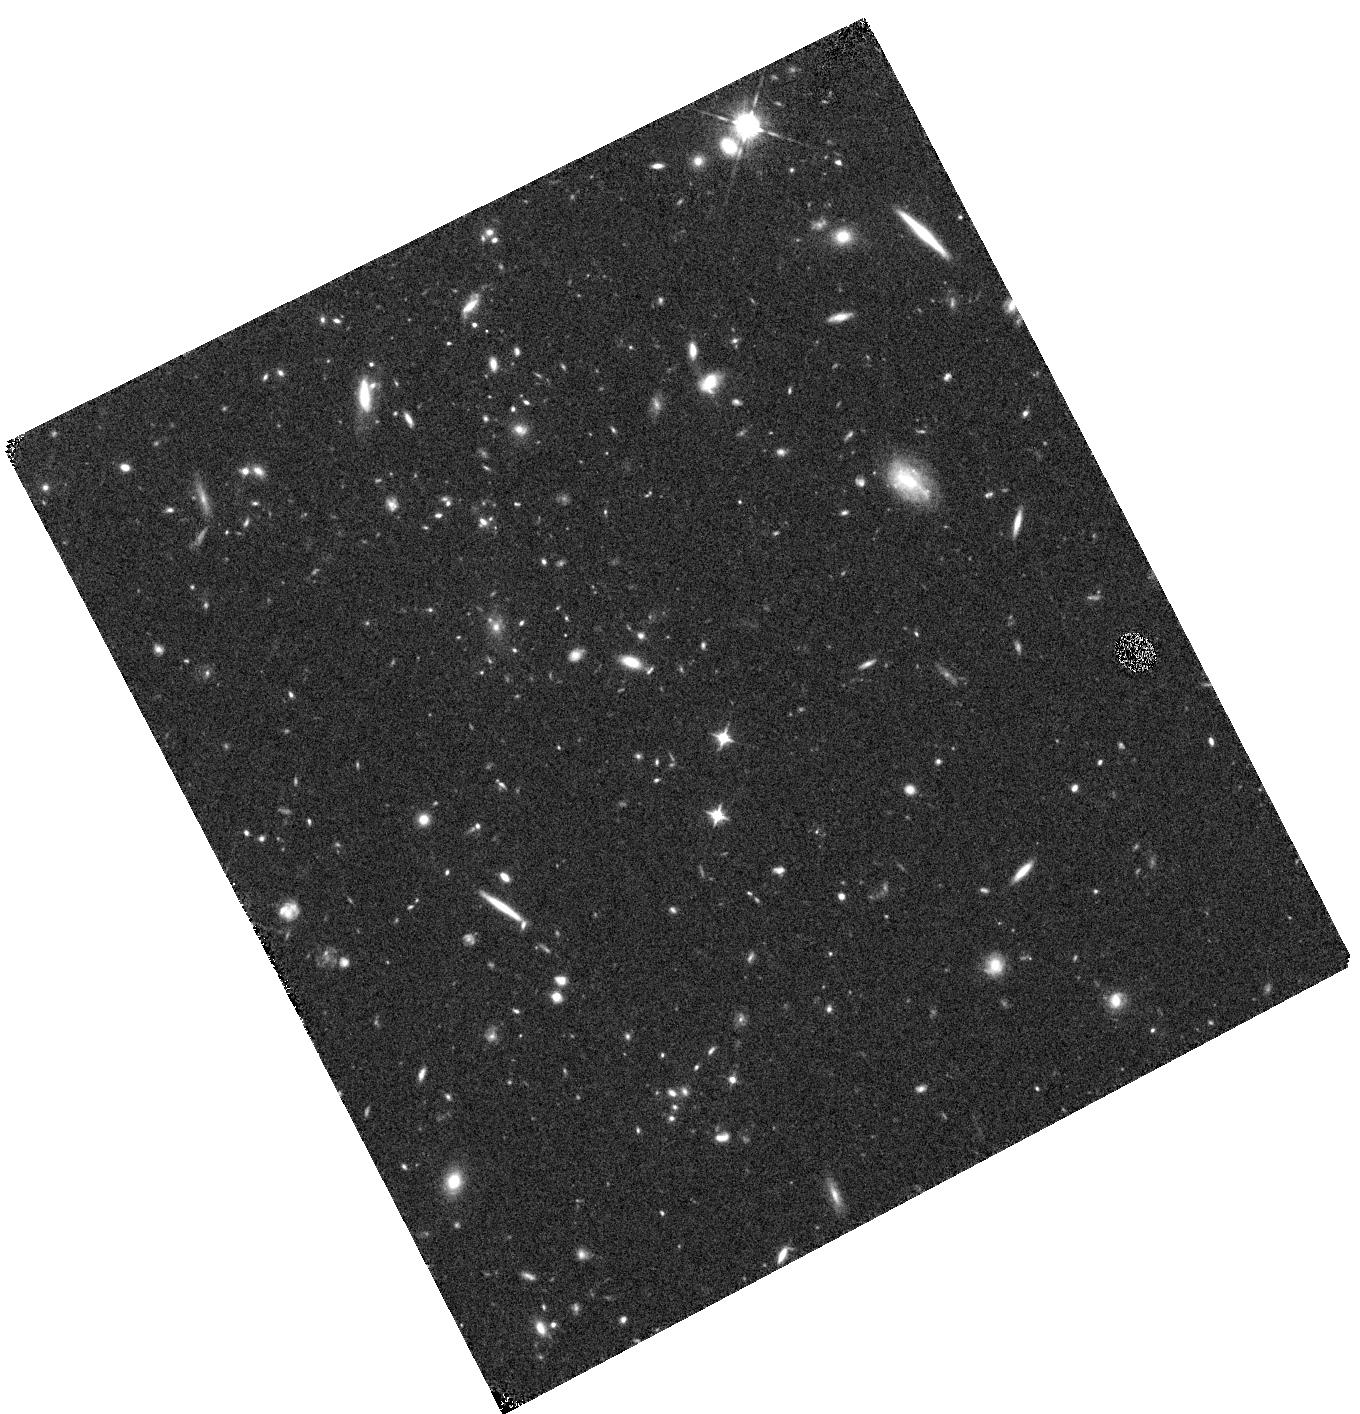
Target: SPARCSJ0330
Instrument: WFC3/IR
Filter: F105W
Exposure: 15 min
Observation ID: hst_13677_37_wfc3_ir_f105w_icn137

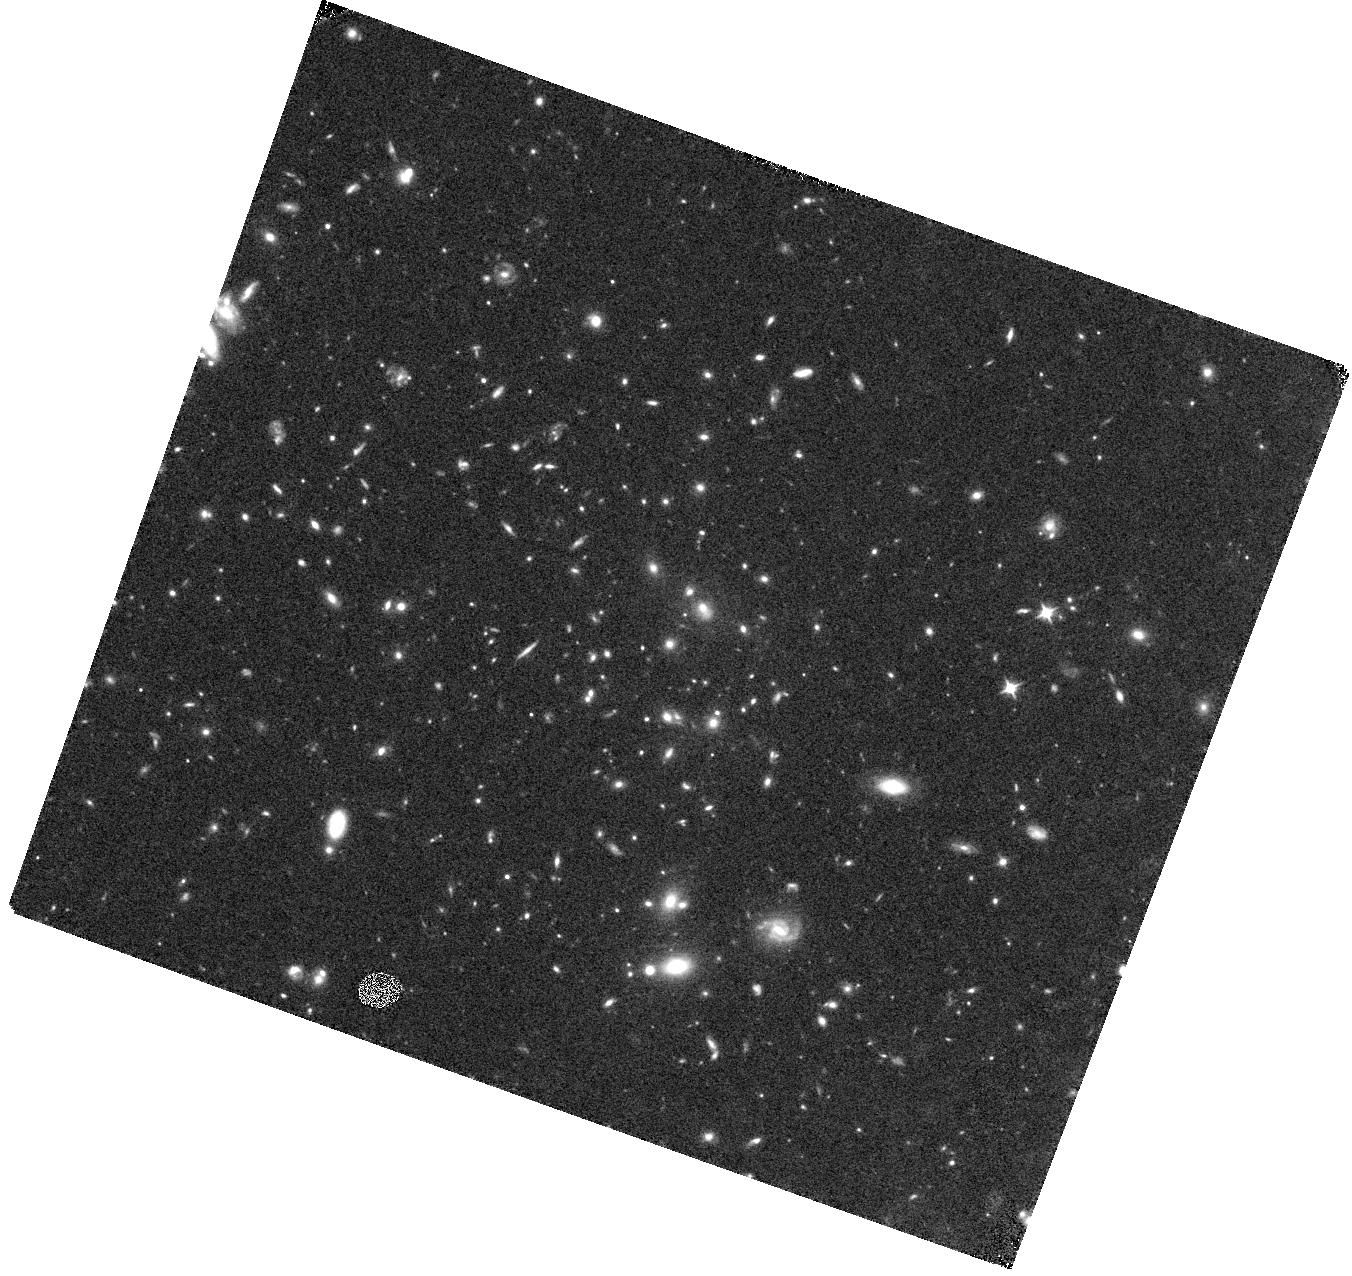
Target: MOO-1014
Instrument: WFC3/IR
Filter: F105W
Exposure: 15 min
Observation ID: hst_13677_51_wfc3_ir_f105w_icn151

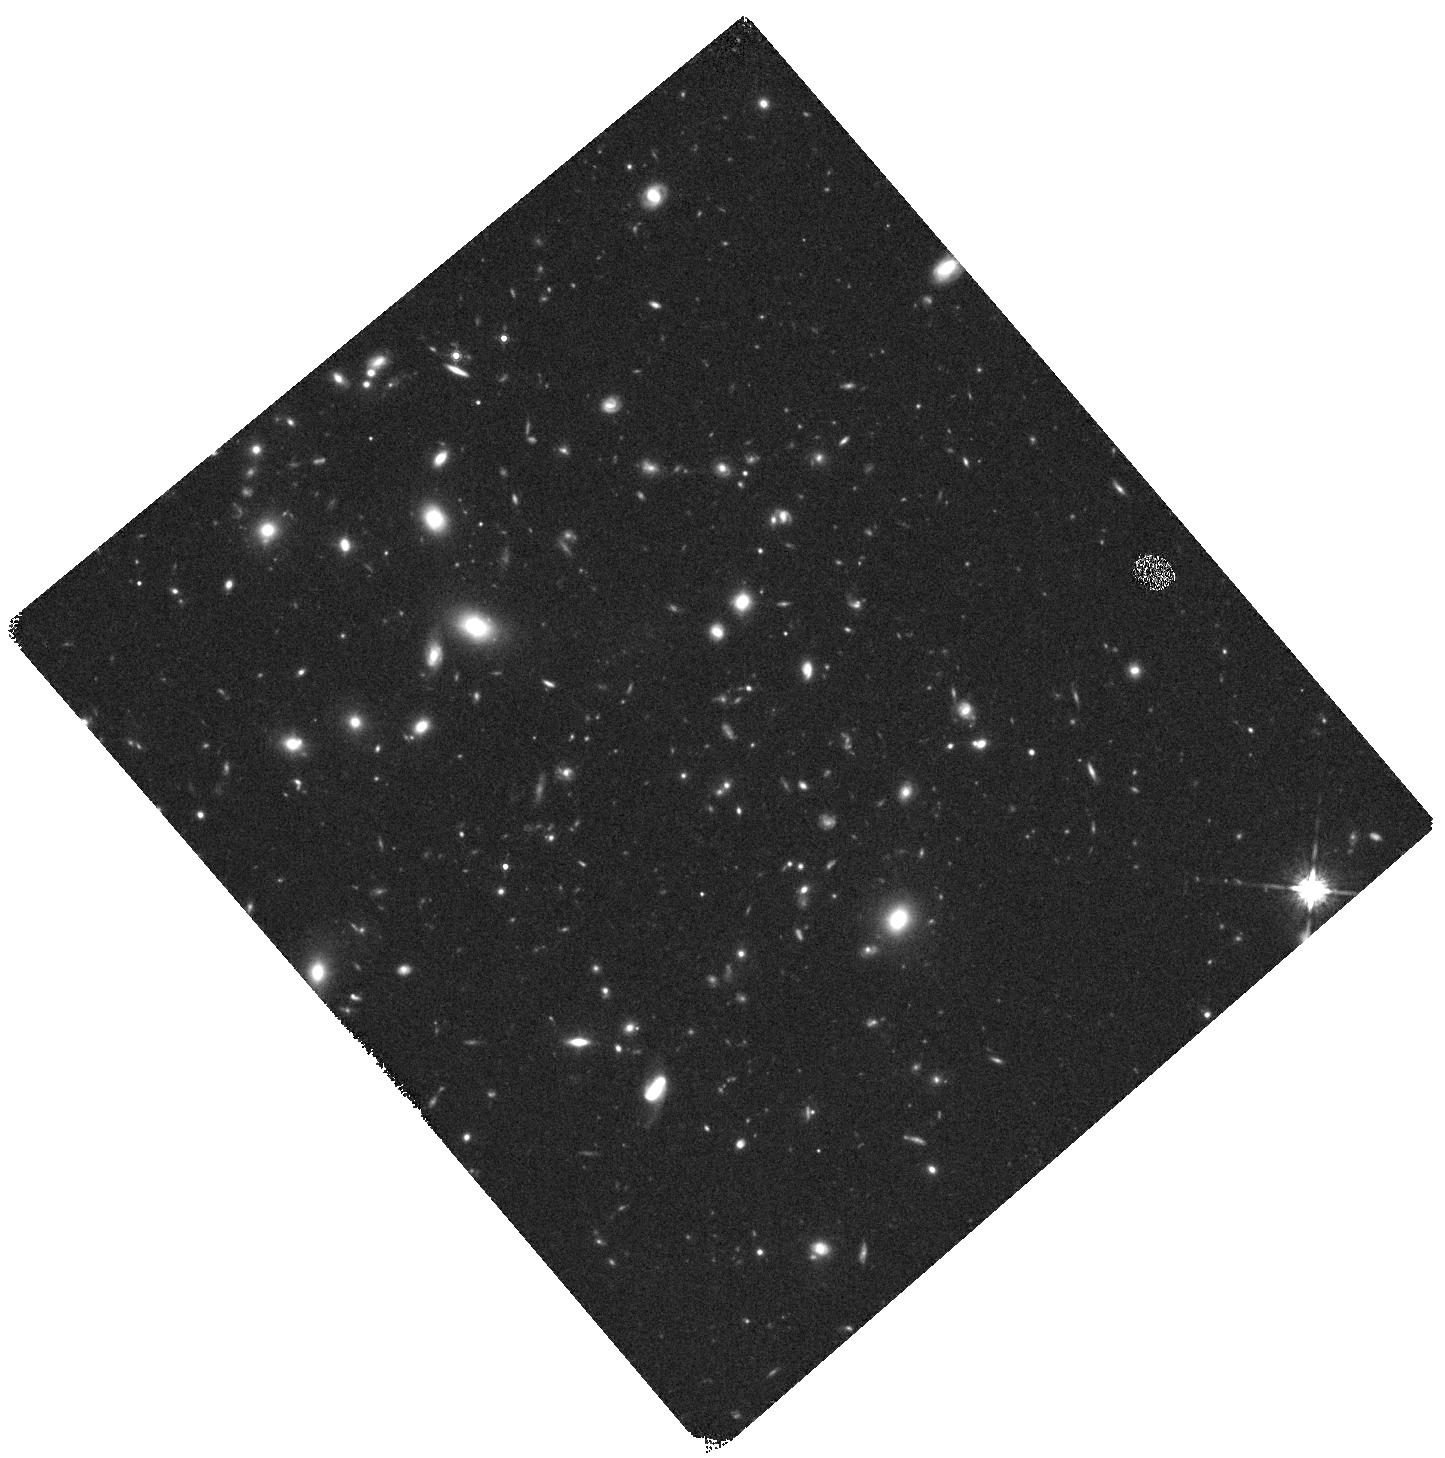
Target: SPARCSJ0224
Instrument: WFC3/IR
Filter: F160W
Exposure: 22 min
Observation ID: hst_13677_0j_wfc3_ir_f160w_icn10j

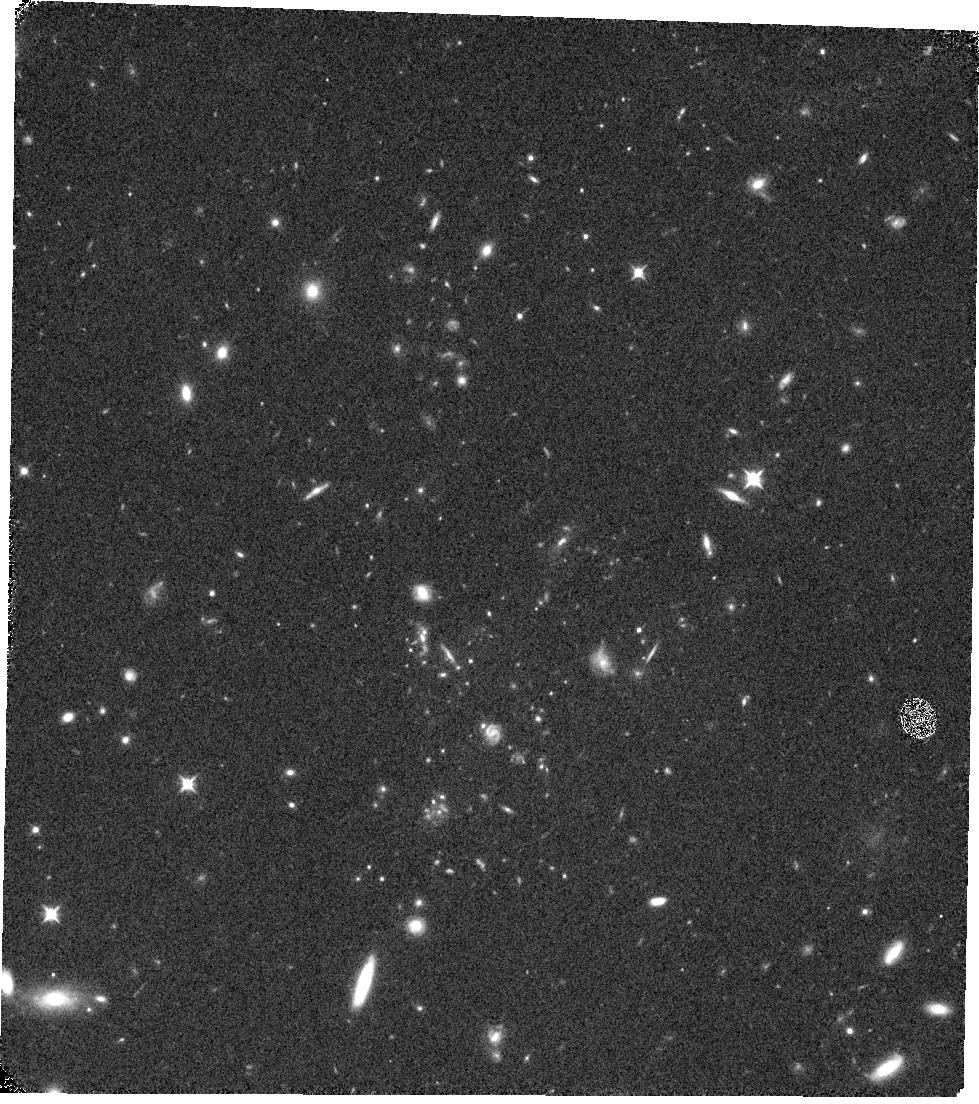
Target: XMM44
Instrument: WFC3/IR
Filter: F105W
Exposure: 15 min
Observation ID: hst_13677_64_wfc3_ir_f105w_icn164

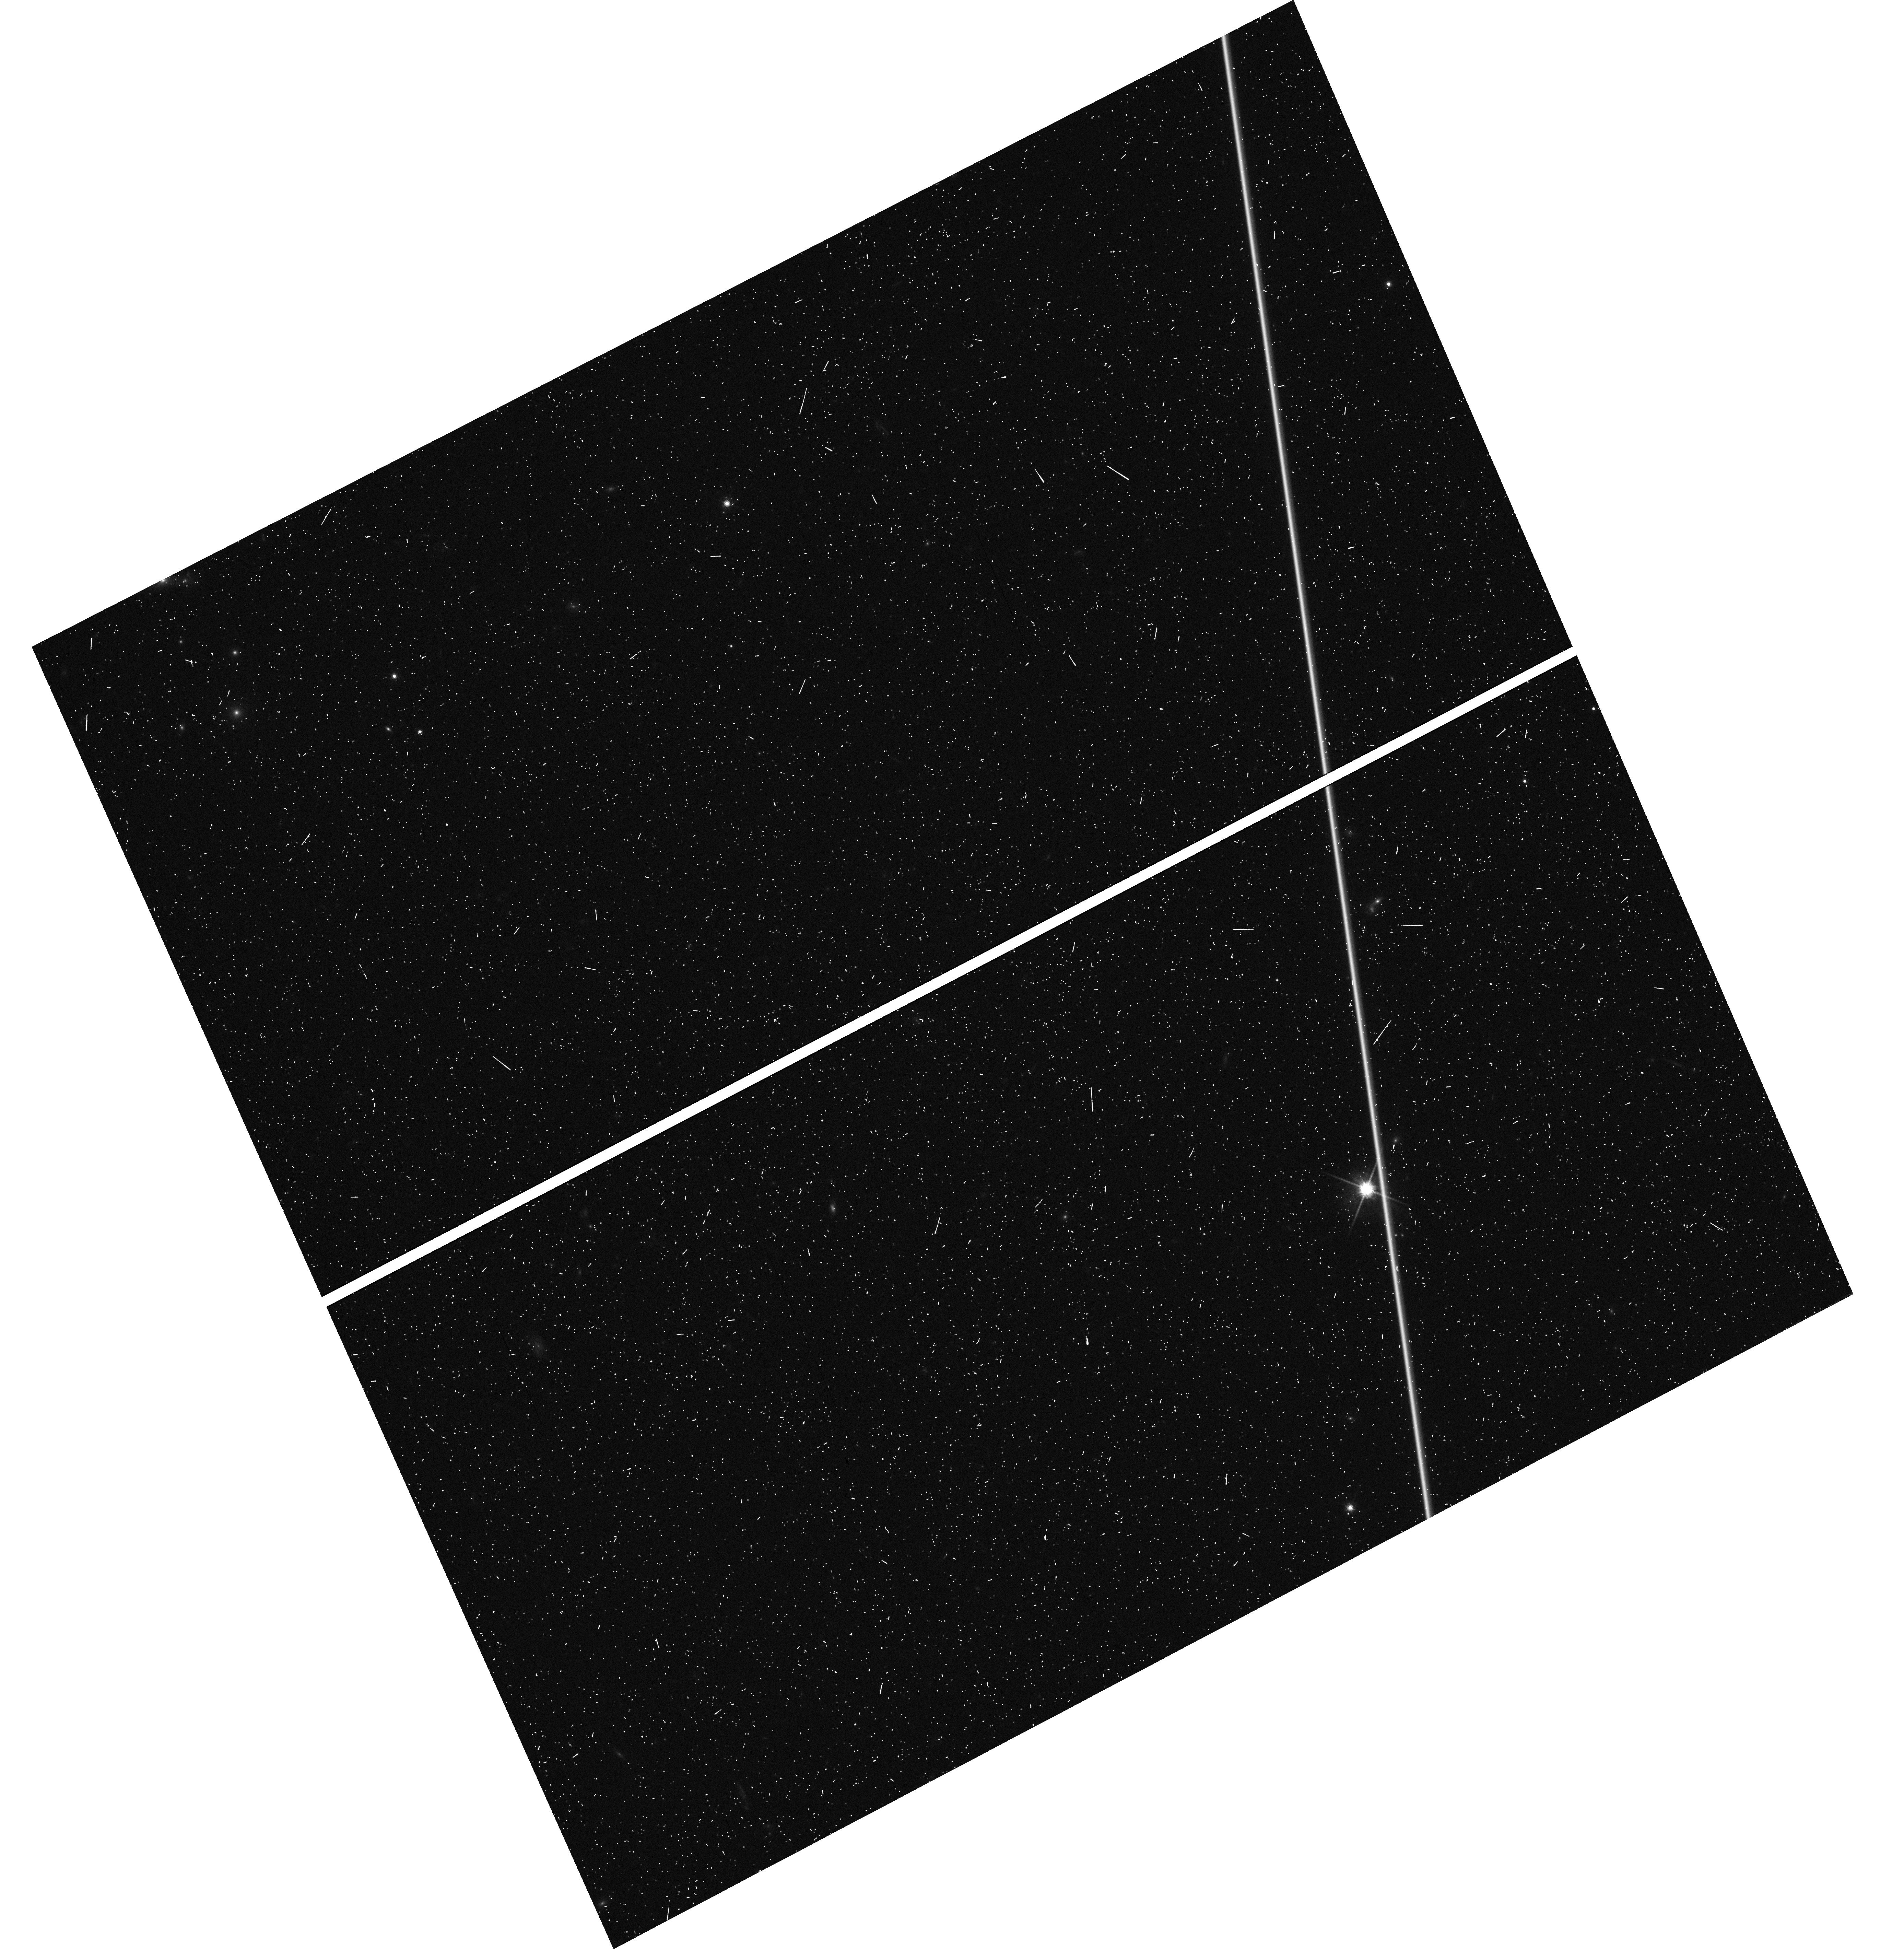
Target: SPARCS-J003550-431210
Instrument: WFC3/UVIS
Filter: F814W
Exposure: 6 min
Observation ID: hst_13677_75_wfc3_uvis_f814w_icn175

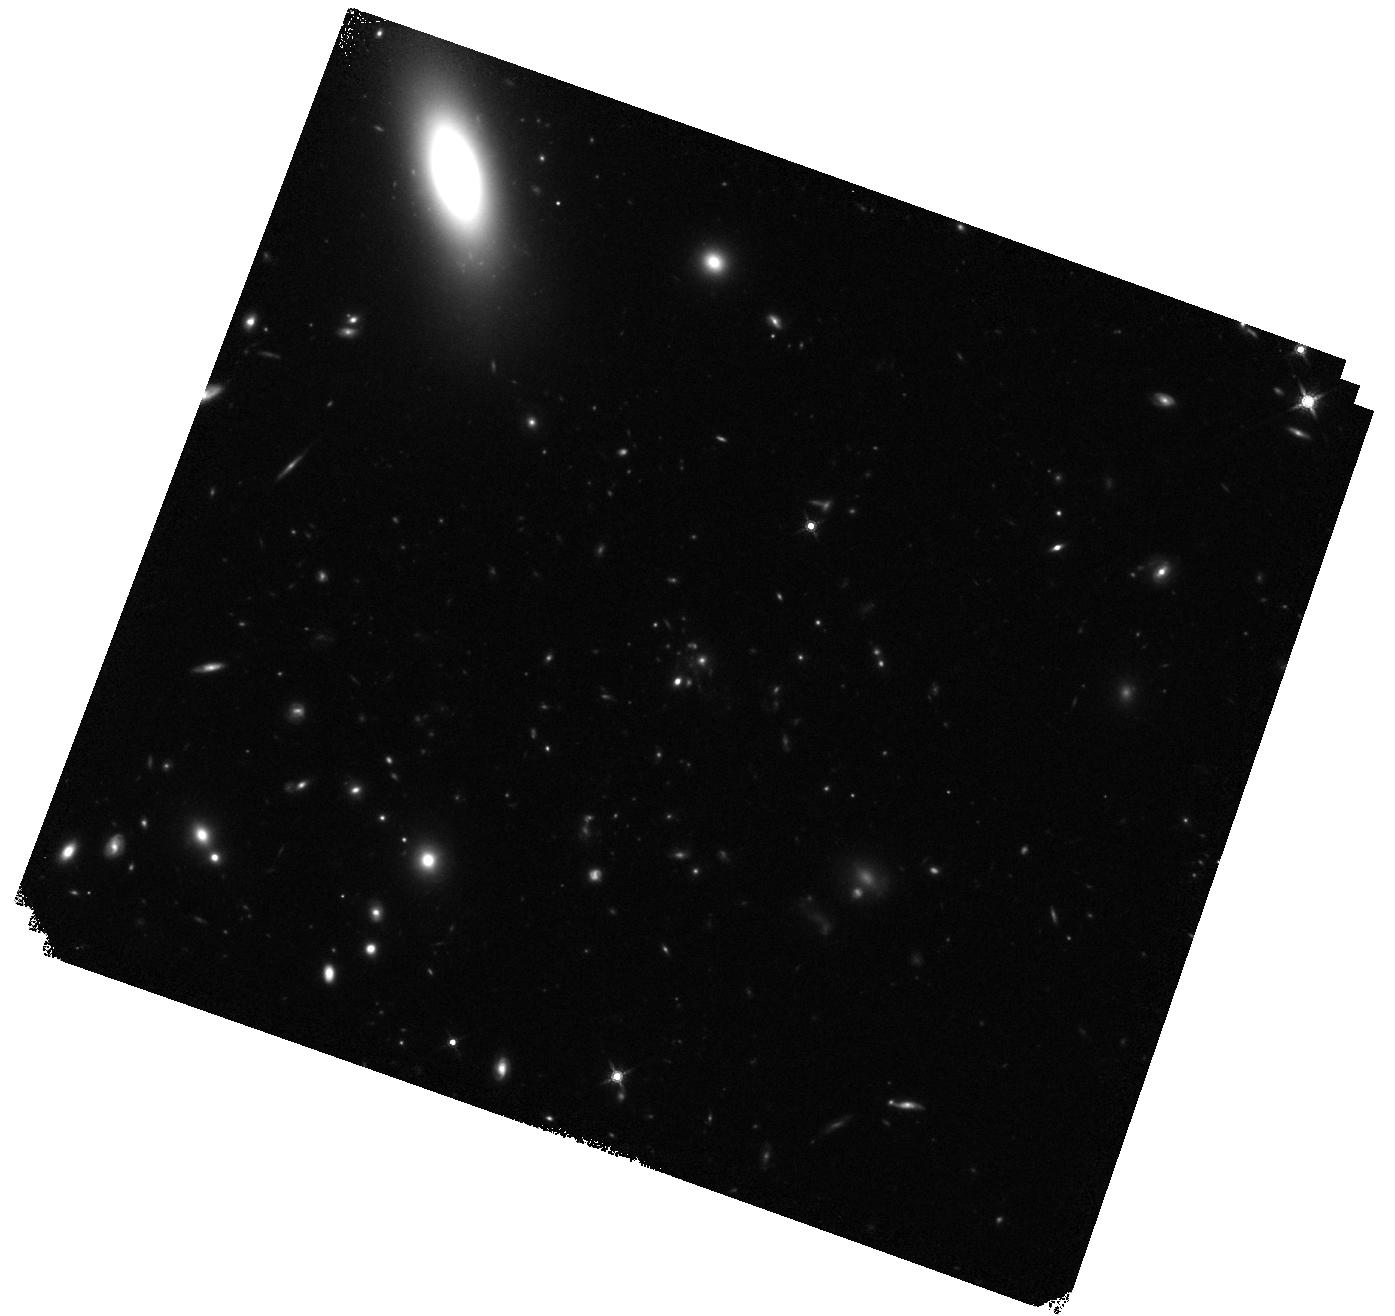
Target: SPARCS-J1049
Instrument: WFC3/IR
Filter: F160W
Exposure: 17 min
Observation ID: hst_13677_85_wfc3_ir_f160w_icn185

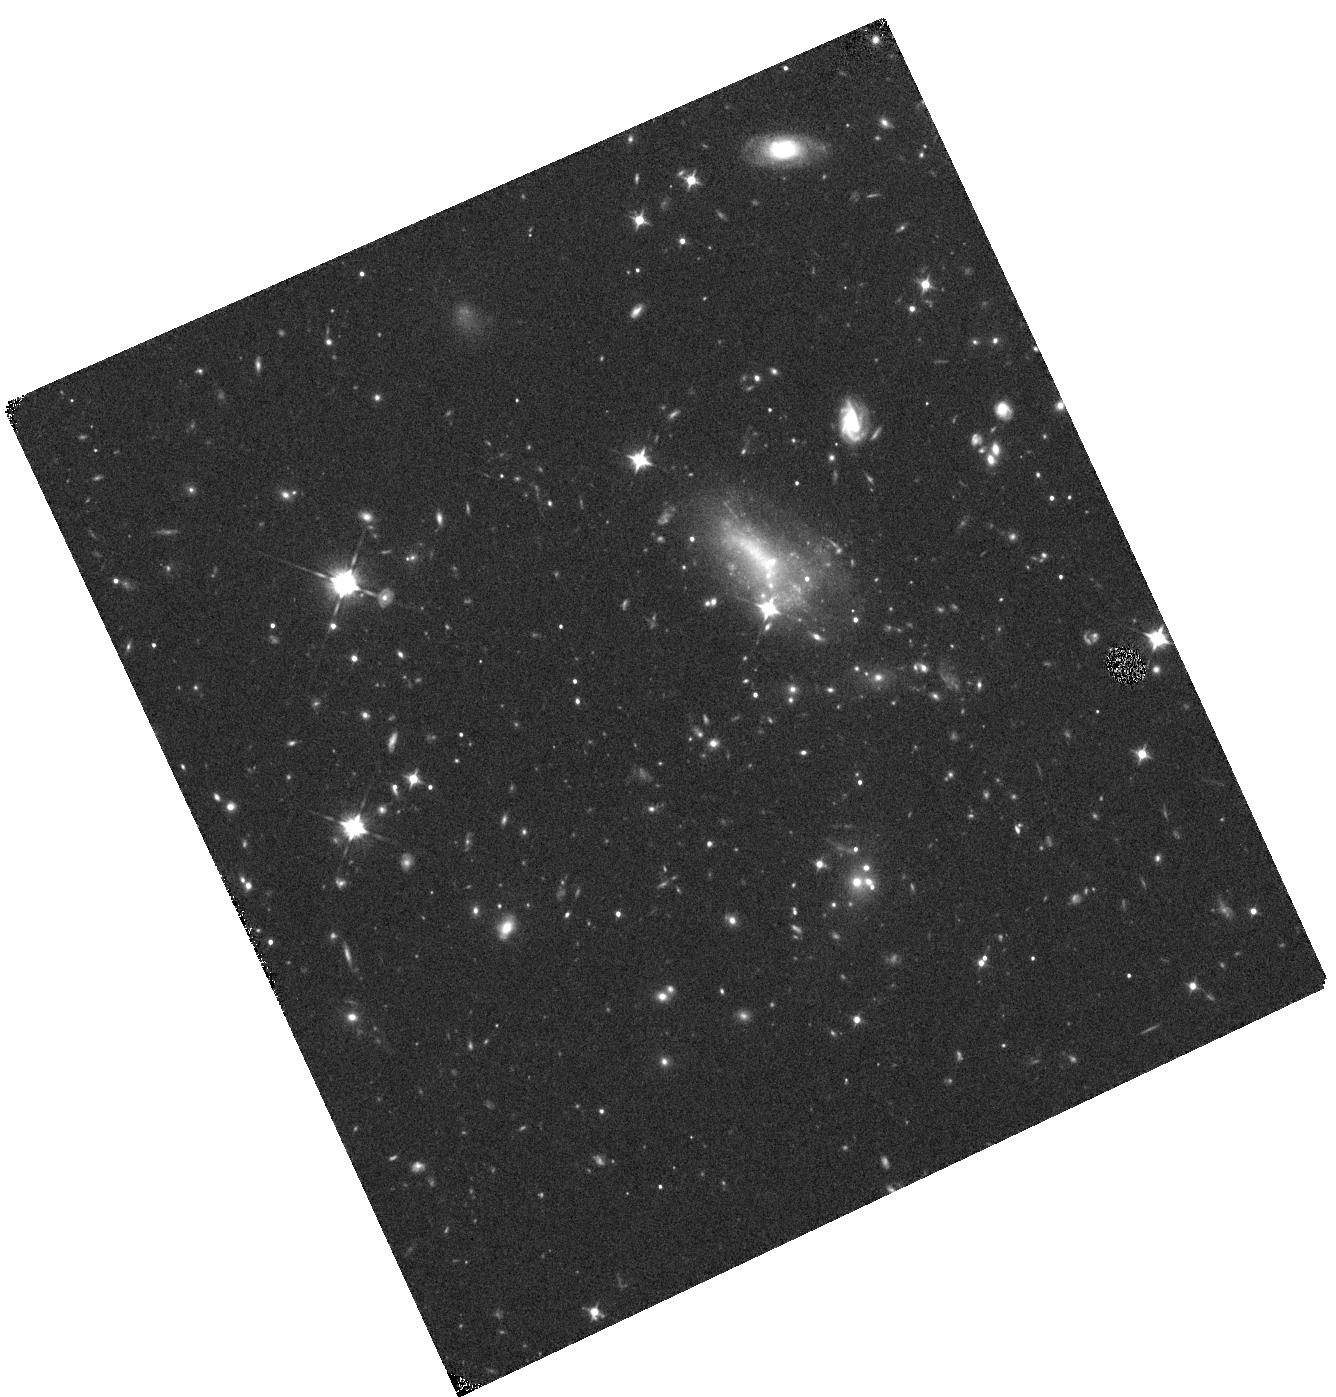
Target: SPT2040
Instrument: WFC3/IR
Filter: F105W
Exposure: 15 min
Observation ID: hst_13677_29_wfc3_ir_f105w_icn129

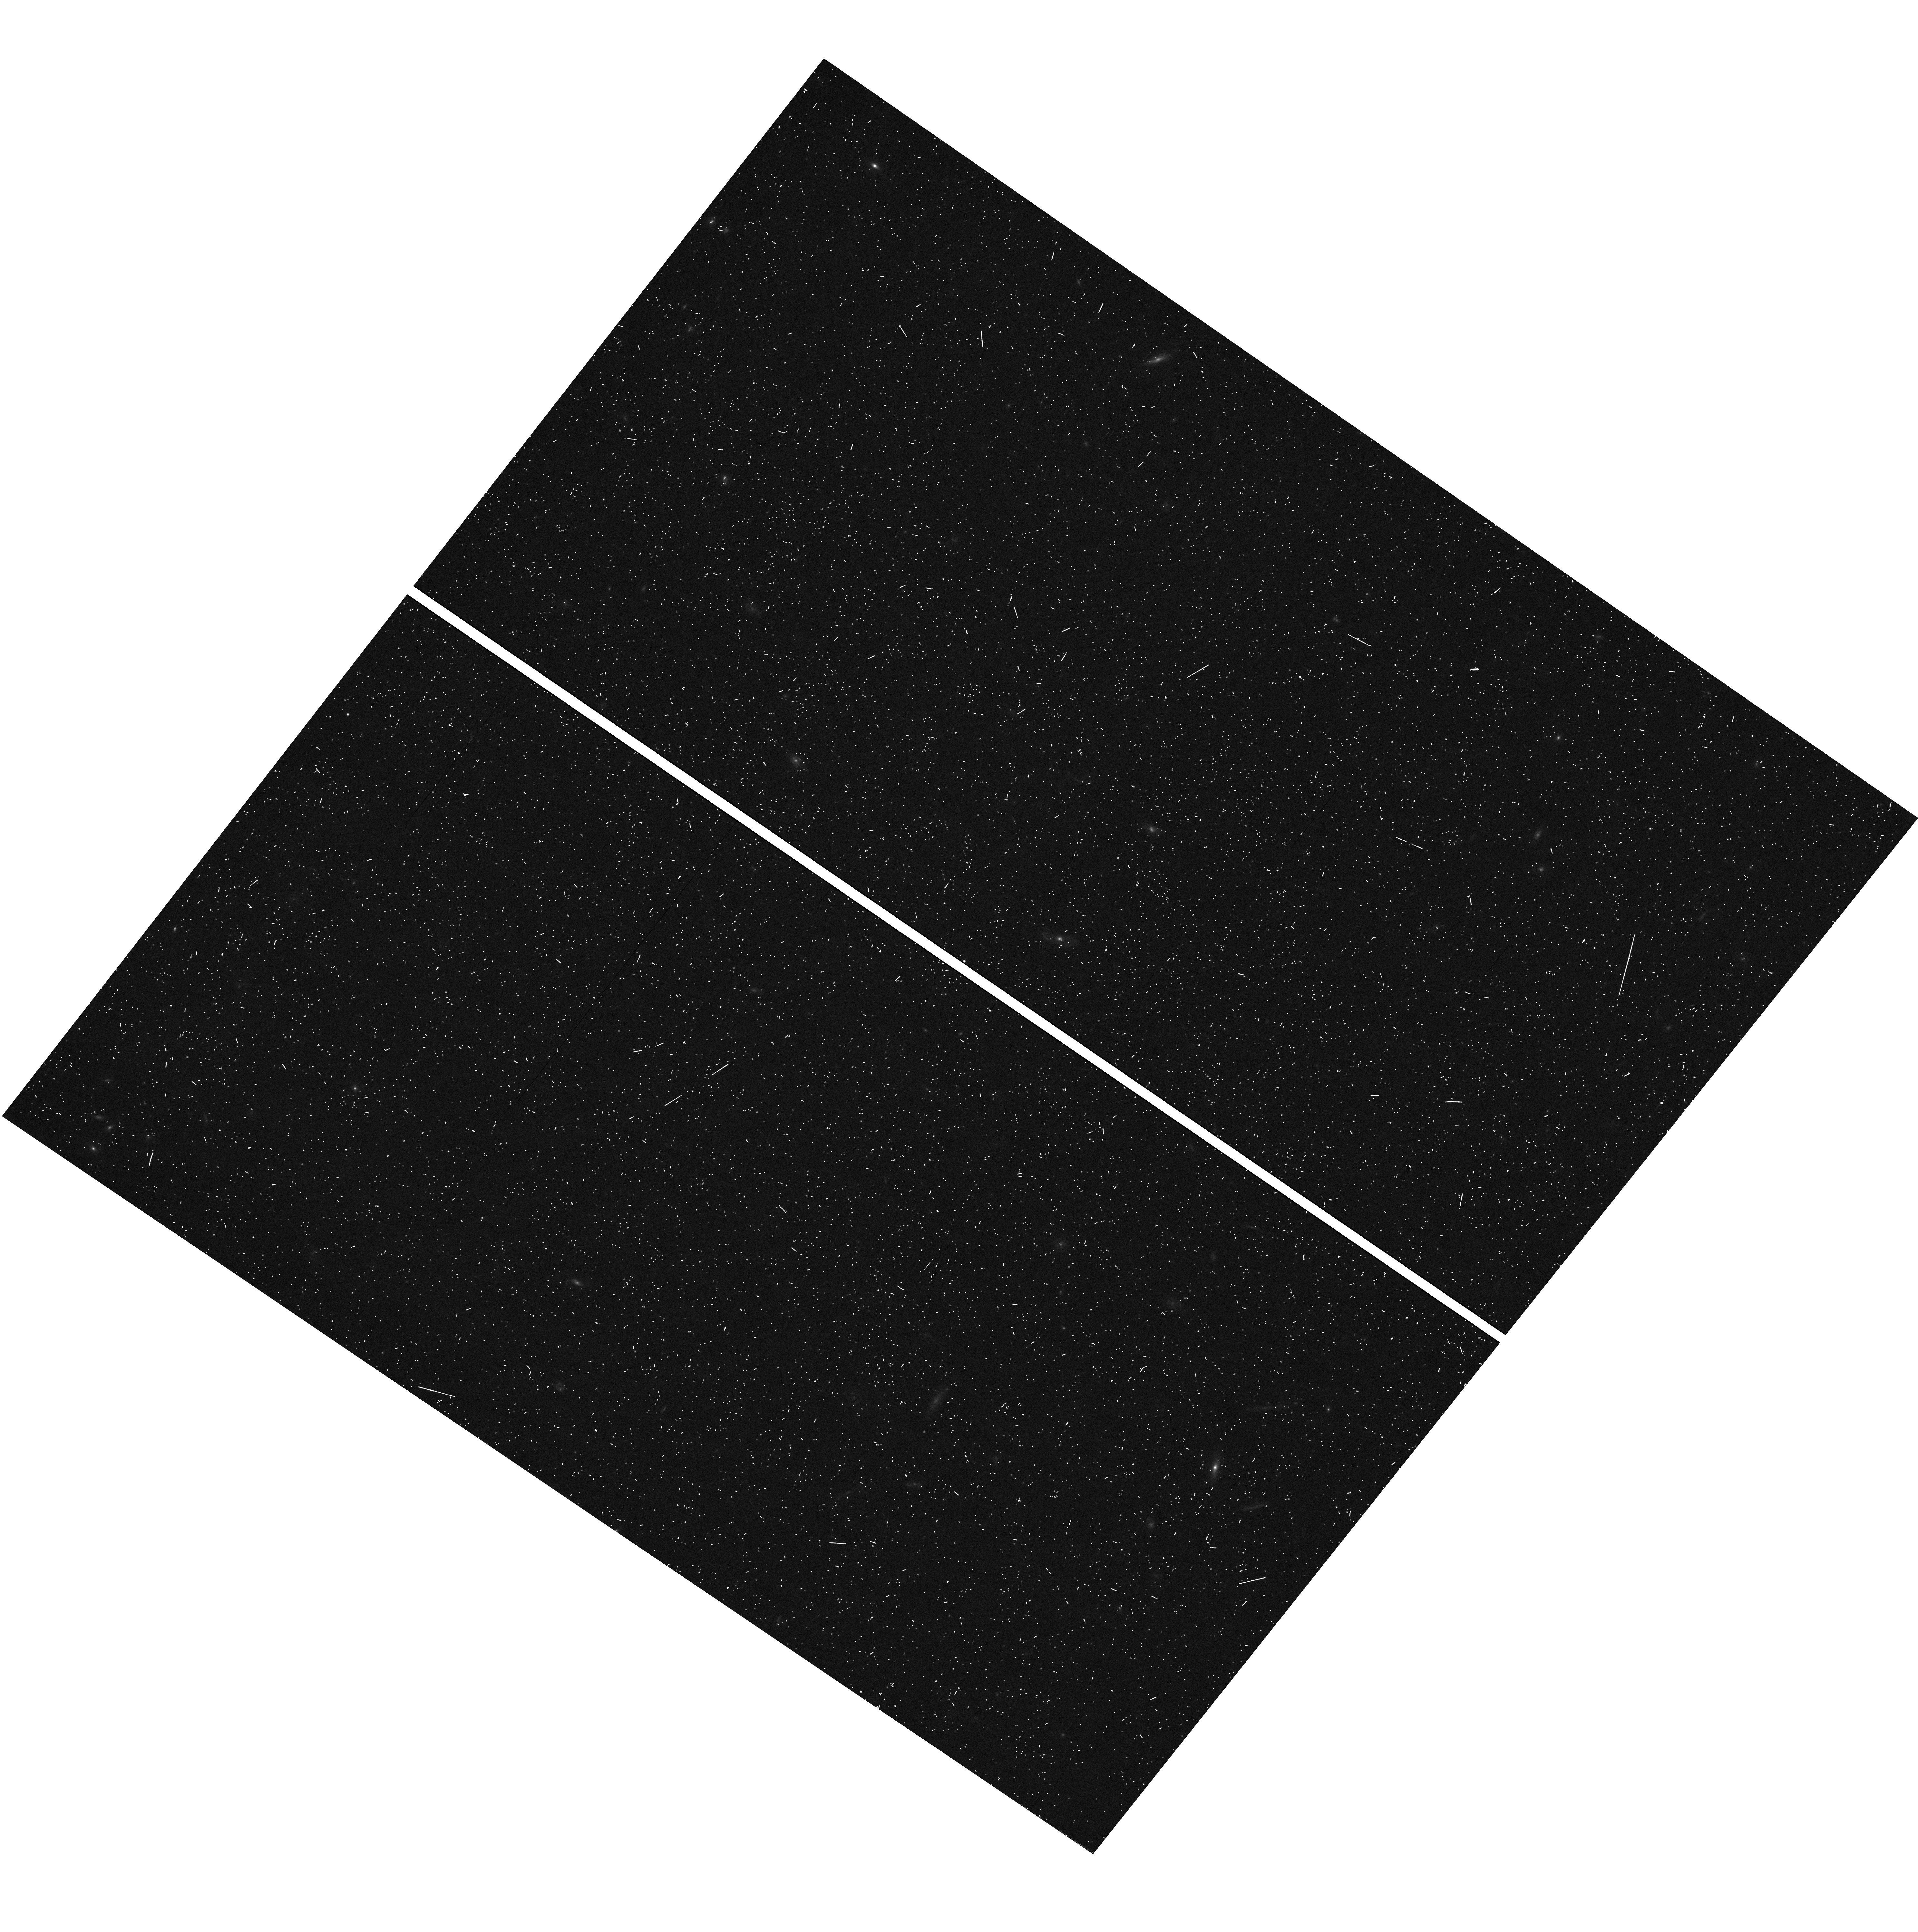
Target: ISCSJ1432-E03-530
Instrument: WFC3/UVIS
Filter: F814W
Exposure: 7 min
Observation ID: hst_13677_91_wfc3_uvis_f814w_icn191

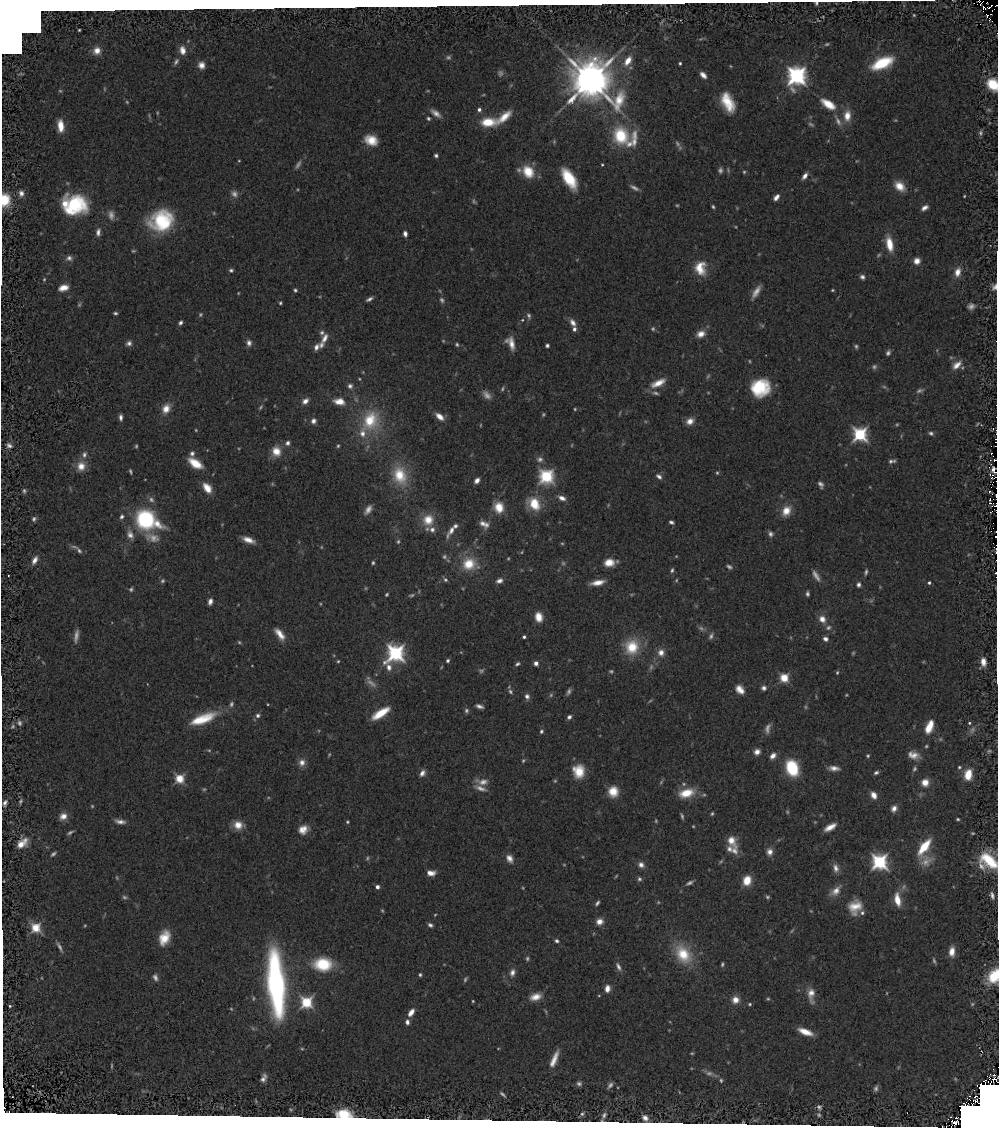
Target: SPT0205
Instrument: WFC3/IR
Filter: F105W
Exposure: 15 min
Observation ID: hst_13677_07_wfc3_ir_f105w_icn107

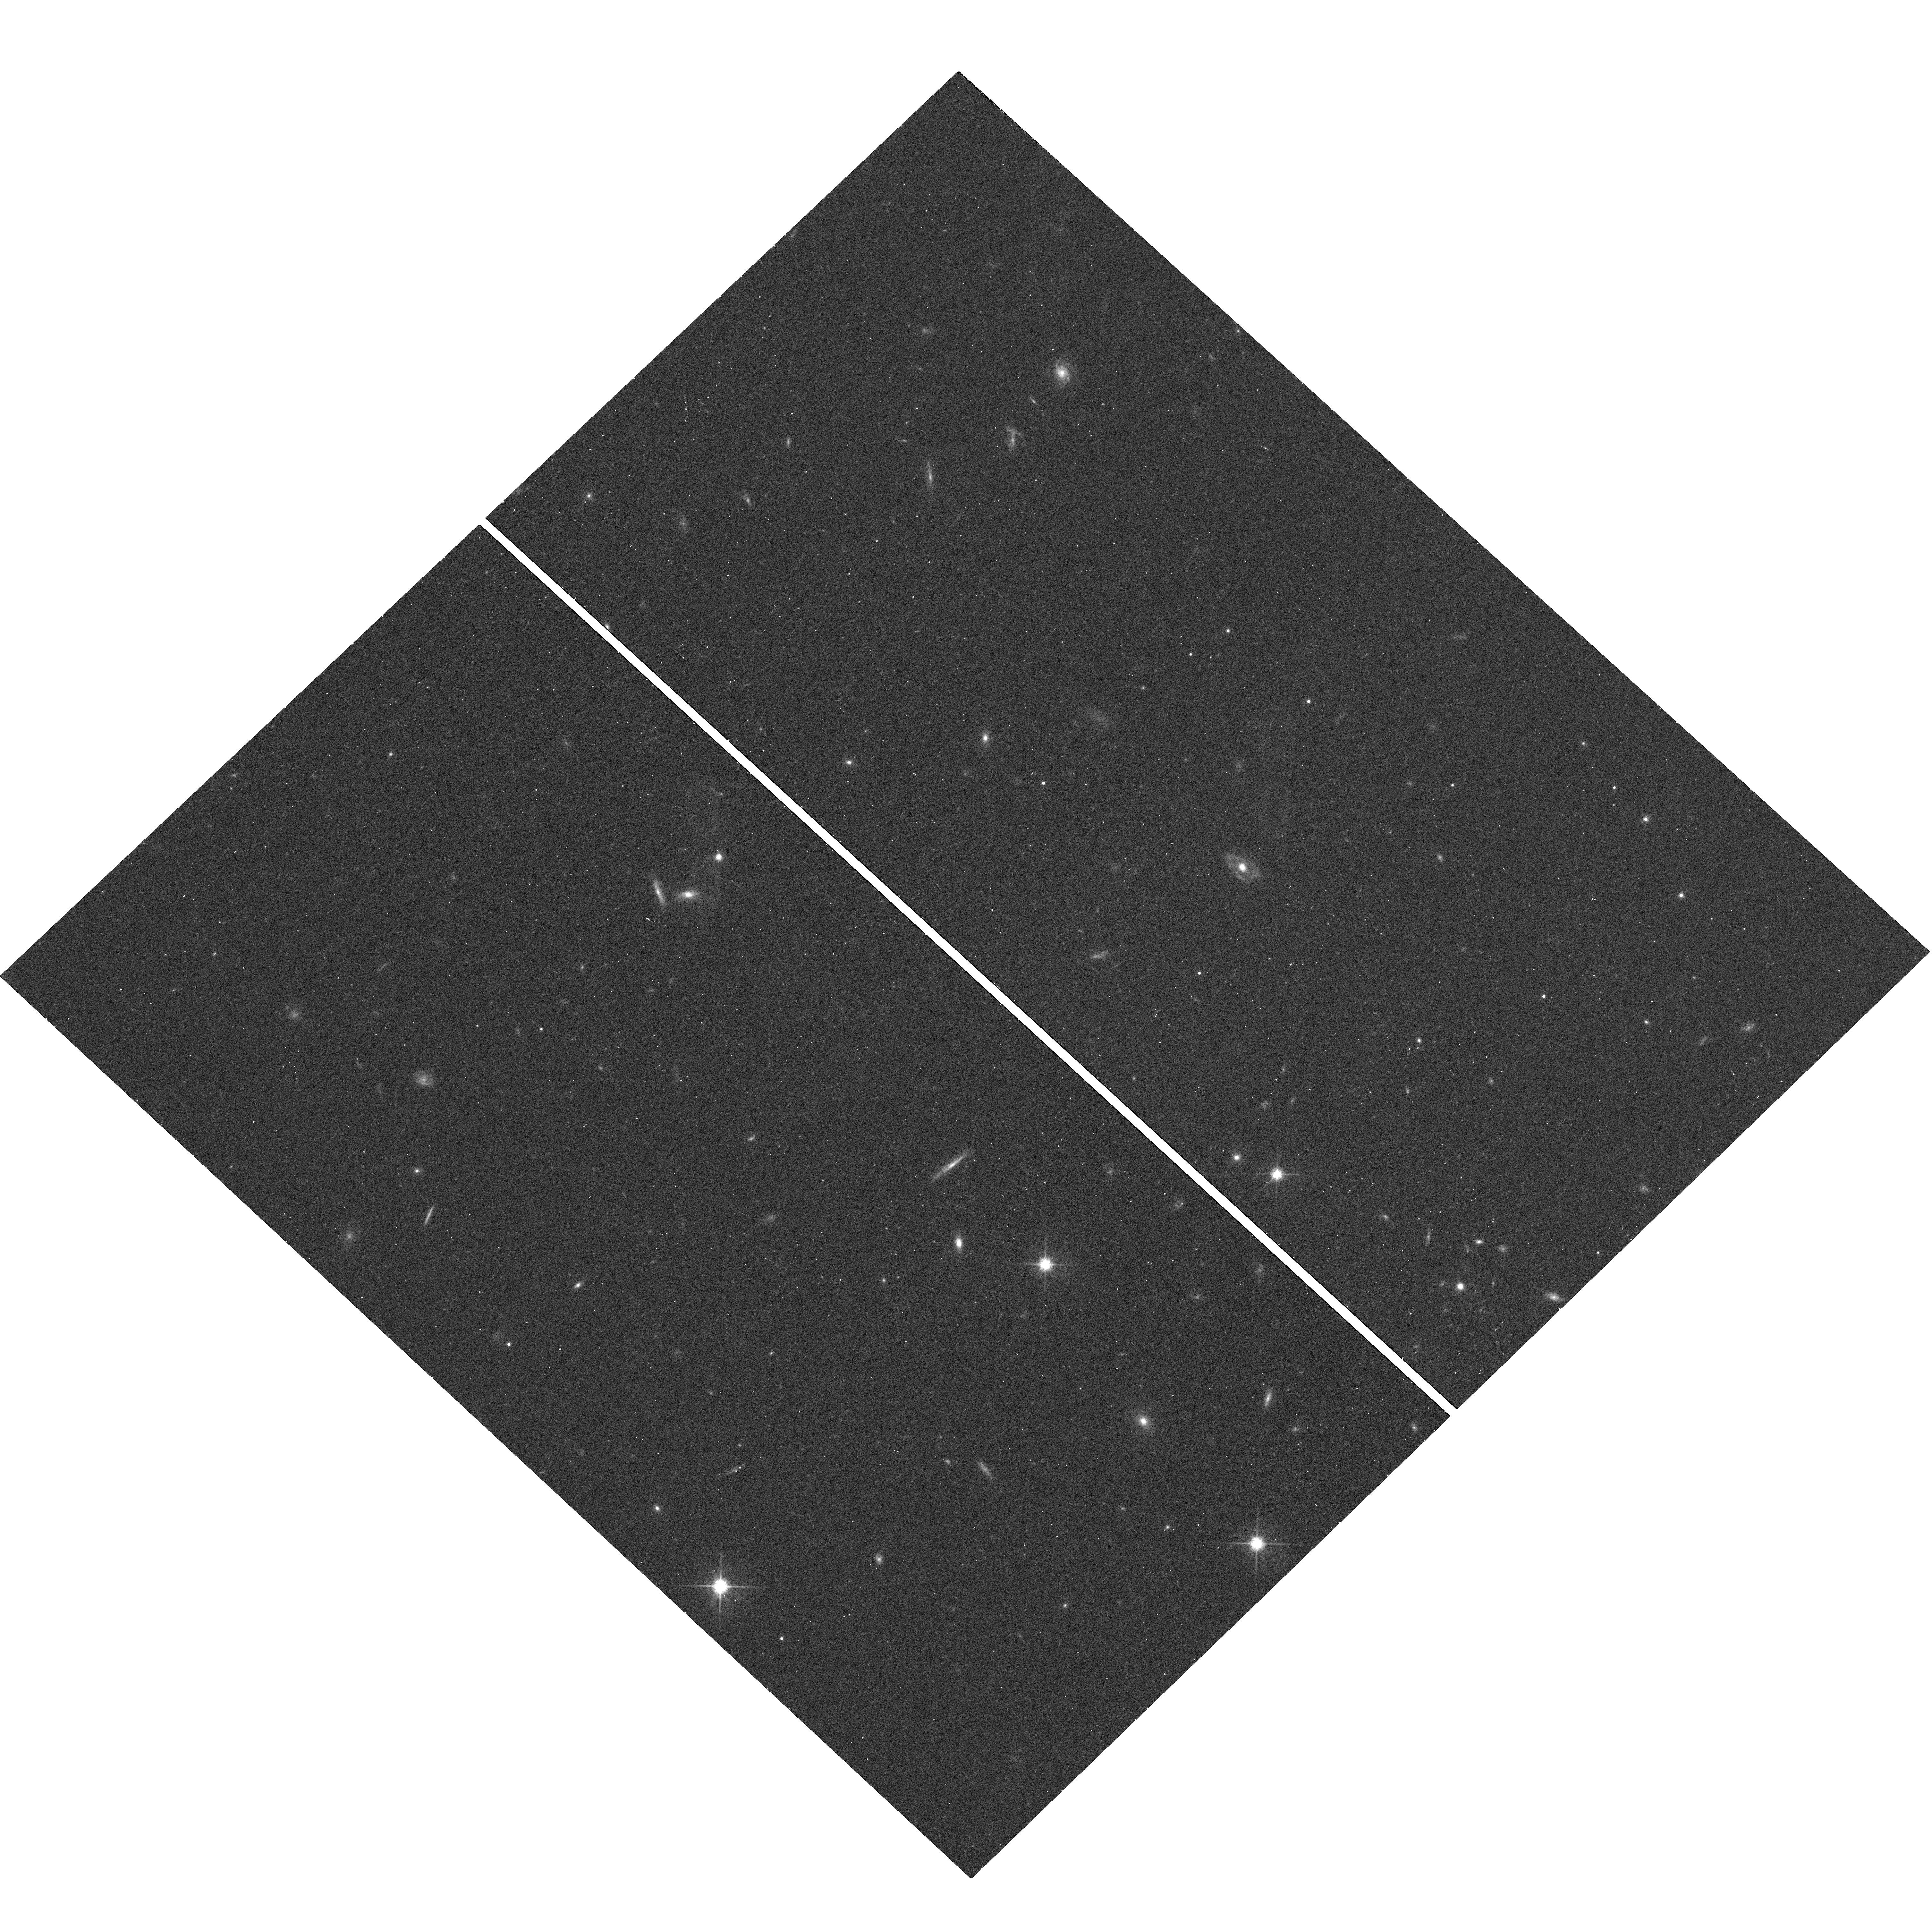
Target: MOO1014-E06-574
Instrument: WFC3/UVIS
Filter: F814W
Exposure: 14 min
Observation ID: hst_13677_93_wfc3_uvis_f814w_icn193

See Change: Testing time-varying dark energy with z>1 supernovae and their massive cluster hosts (PI: Perlmutter, Saul)

HST is now uniquely capable of measuring the time variation of dark energy (DE) using supernovae (SNe) - and to address the recent surprising low DE density measured at very high redshift by BAO. The MCT survey has shown that field SN rates at z>1 are too low to accomplish this, but it can be done with a search for SNe in massive clusters. Based on the high SN rate found in our ACS-NICMOS SN cluster survey, we propose a cadenced two-cycle SN survey of 10 of the most massive known clusters at z = 1.1 to 1.75. We expect to accurately measure ~30 Type Ia SNe at these redshifts. The exquisite sensitivity of WFC3 ensures that each SN will have the high S/N color measurements necessary to provide the necessary control of the dominant astrophysical systematics so we can measure the density history of DE over the largest possible z range. With this calibration, our SN results at z>1 will be limited by statistical rather than systematic errors. This unique cluster data set will also be used for numerous key cosmology questions: Weak lensing (WL) cluster-masses derived from our imaging will allow the first calibration of the Sunyaev-Zeldovich (SZ)-mass relation at z > 1 at the level of precision required to make SZ derived masses competitive as strong measurements of DE. For the main science goal of this proposal, we can shrink the uncertainty on DE density at z>1 below +/- 0.6 - and be able distinguish the recent BAO low-density result from a cosmological constant at almost 3 sigma. We improve the uncertainty on DE equation of state w at redshifts z > 0.5 by a factor of three using SNe alone, and by combining the SN and WL results, double the DETF Figure of Merit to over 100.